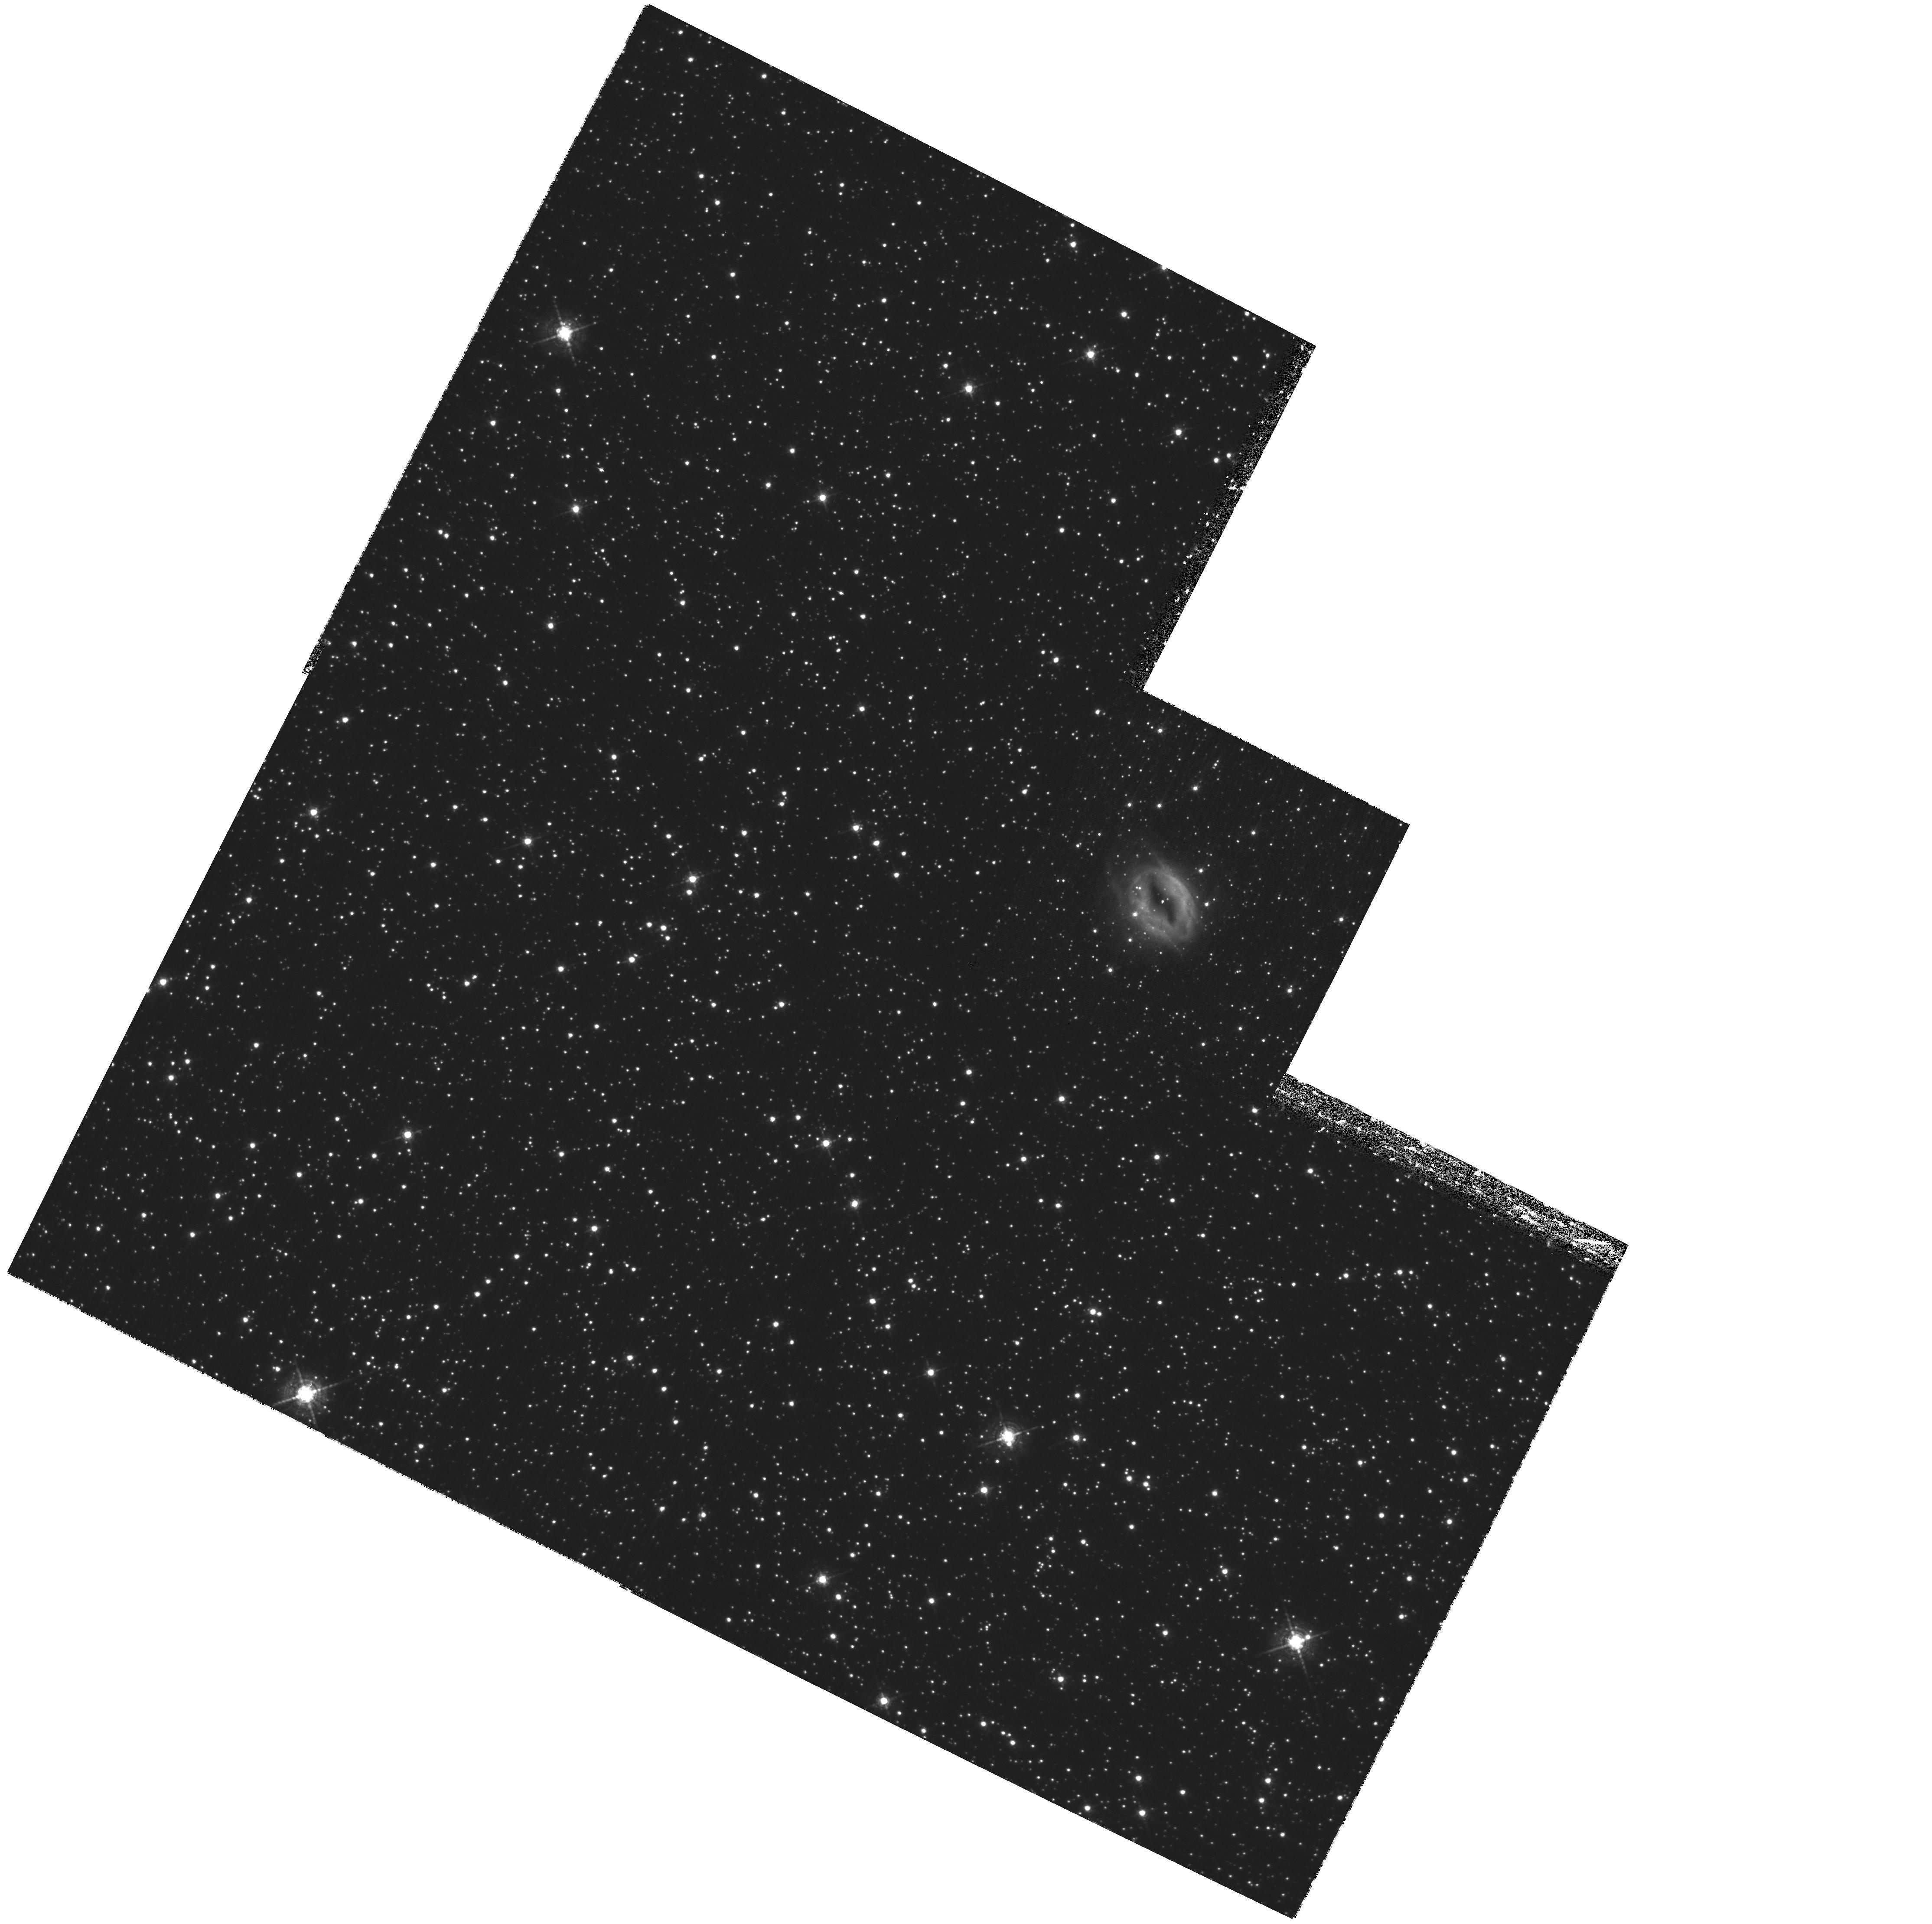
Target: M1-42-REPEAT. Instrument: WFPC2/PC. Filter: F588N. Exposure: 1.7 h. Observation ID: hst_11185_10_wfpc2_pc_f588n_ua2o10

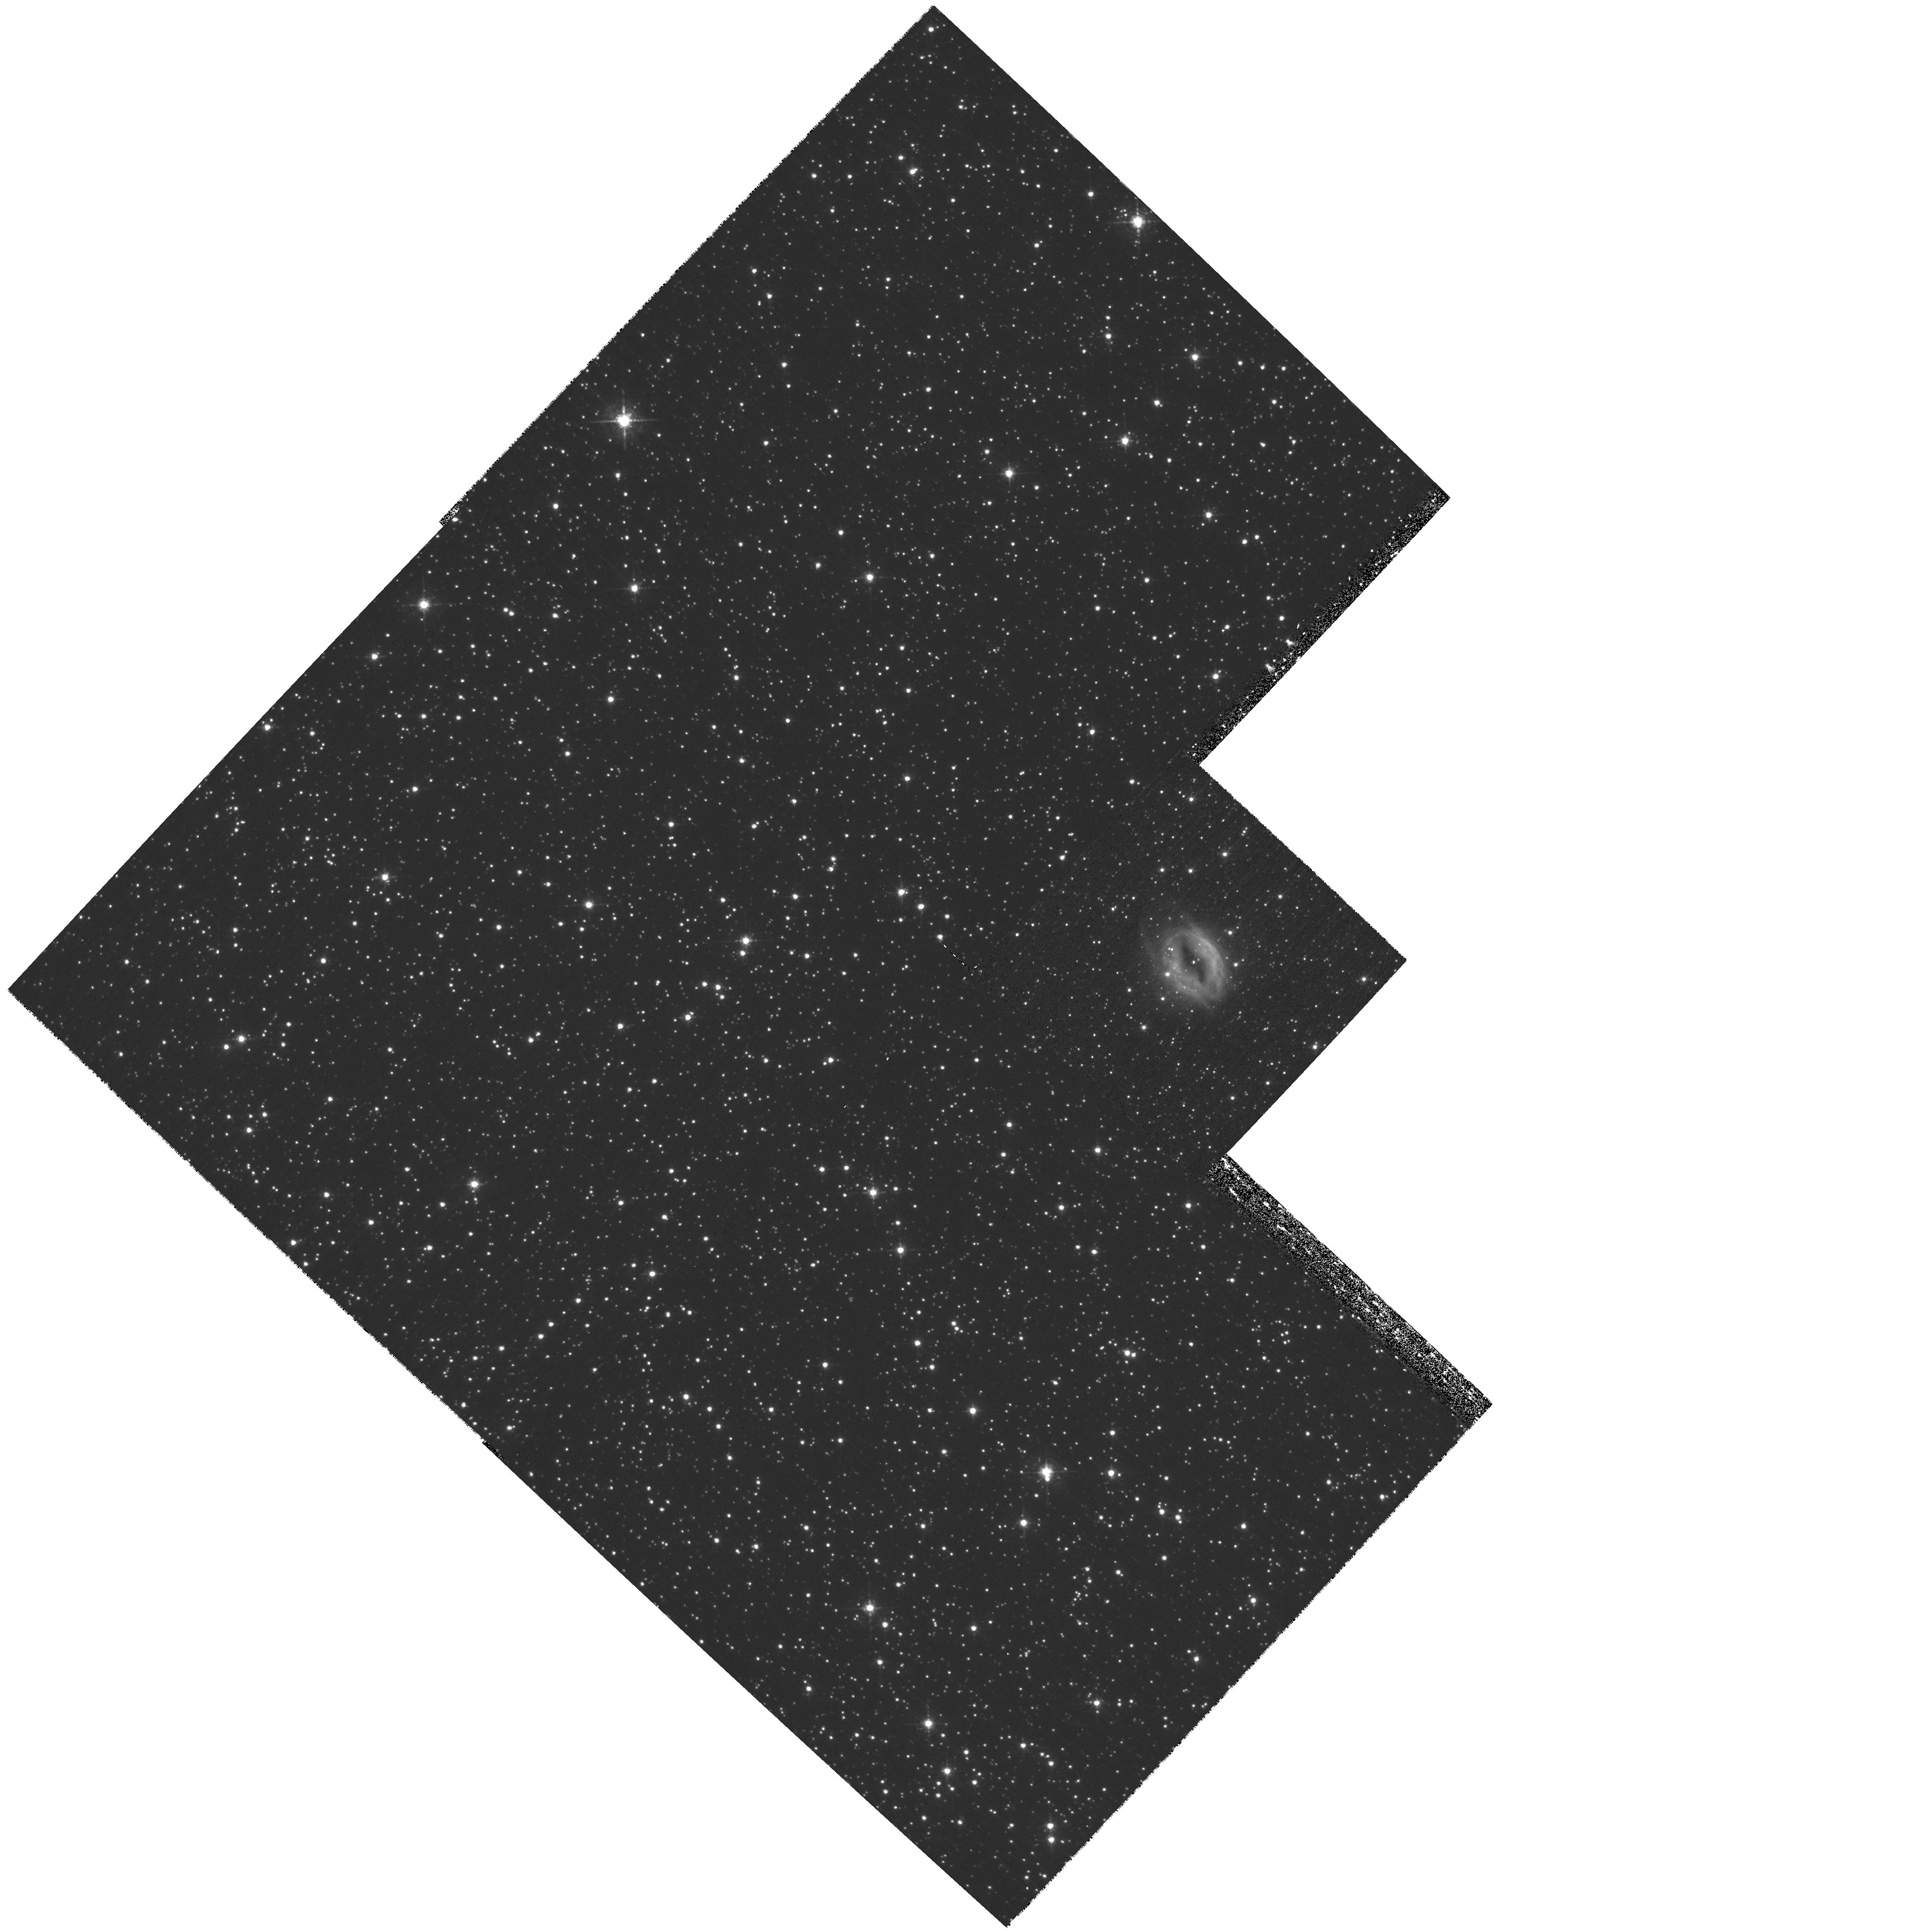
Target: M1-42. Instrument: WFPC2/PC. Filter: F588N. Exposure: 40 min. Observation ID: hst_11185_01_wfpc2_pc_f588n_ua2o01

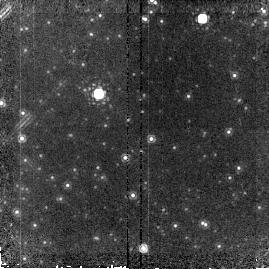
Target: field at RA 272.780°, Dec -28.977°. Instrument: NICMOS/NIC2. Filter: F187N. Exposure: 9 min. Observation ID: na2o02060

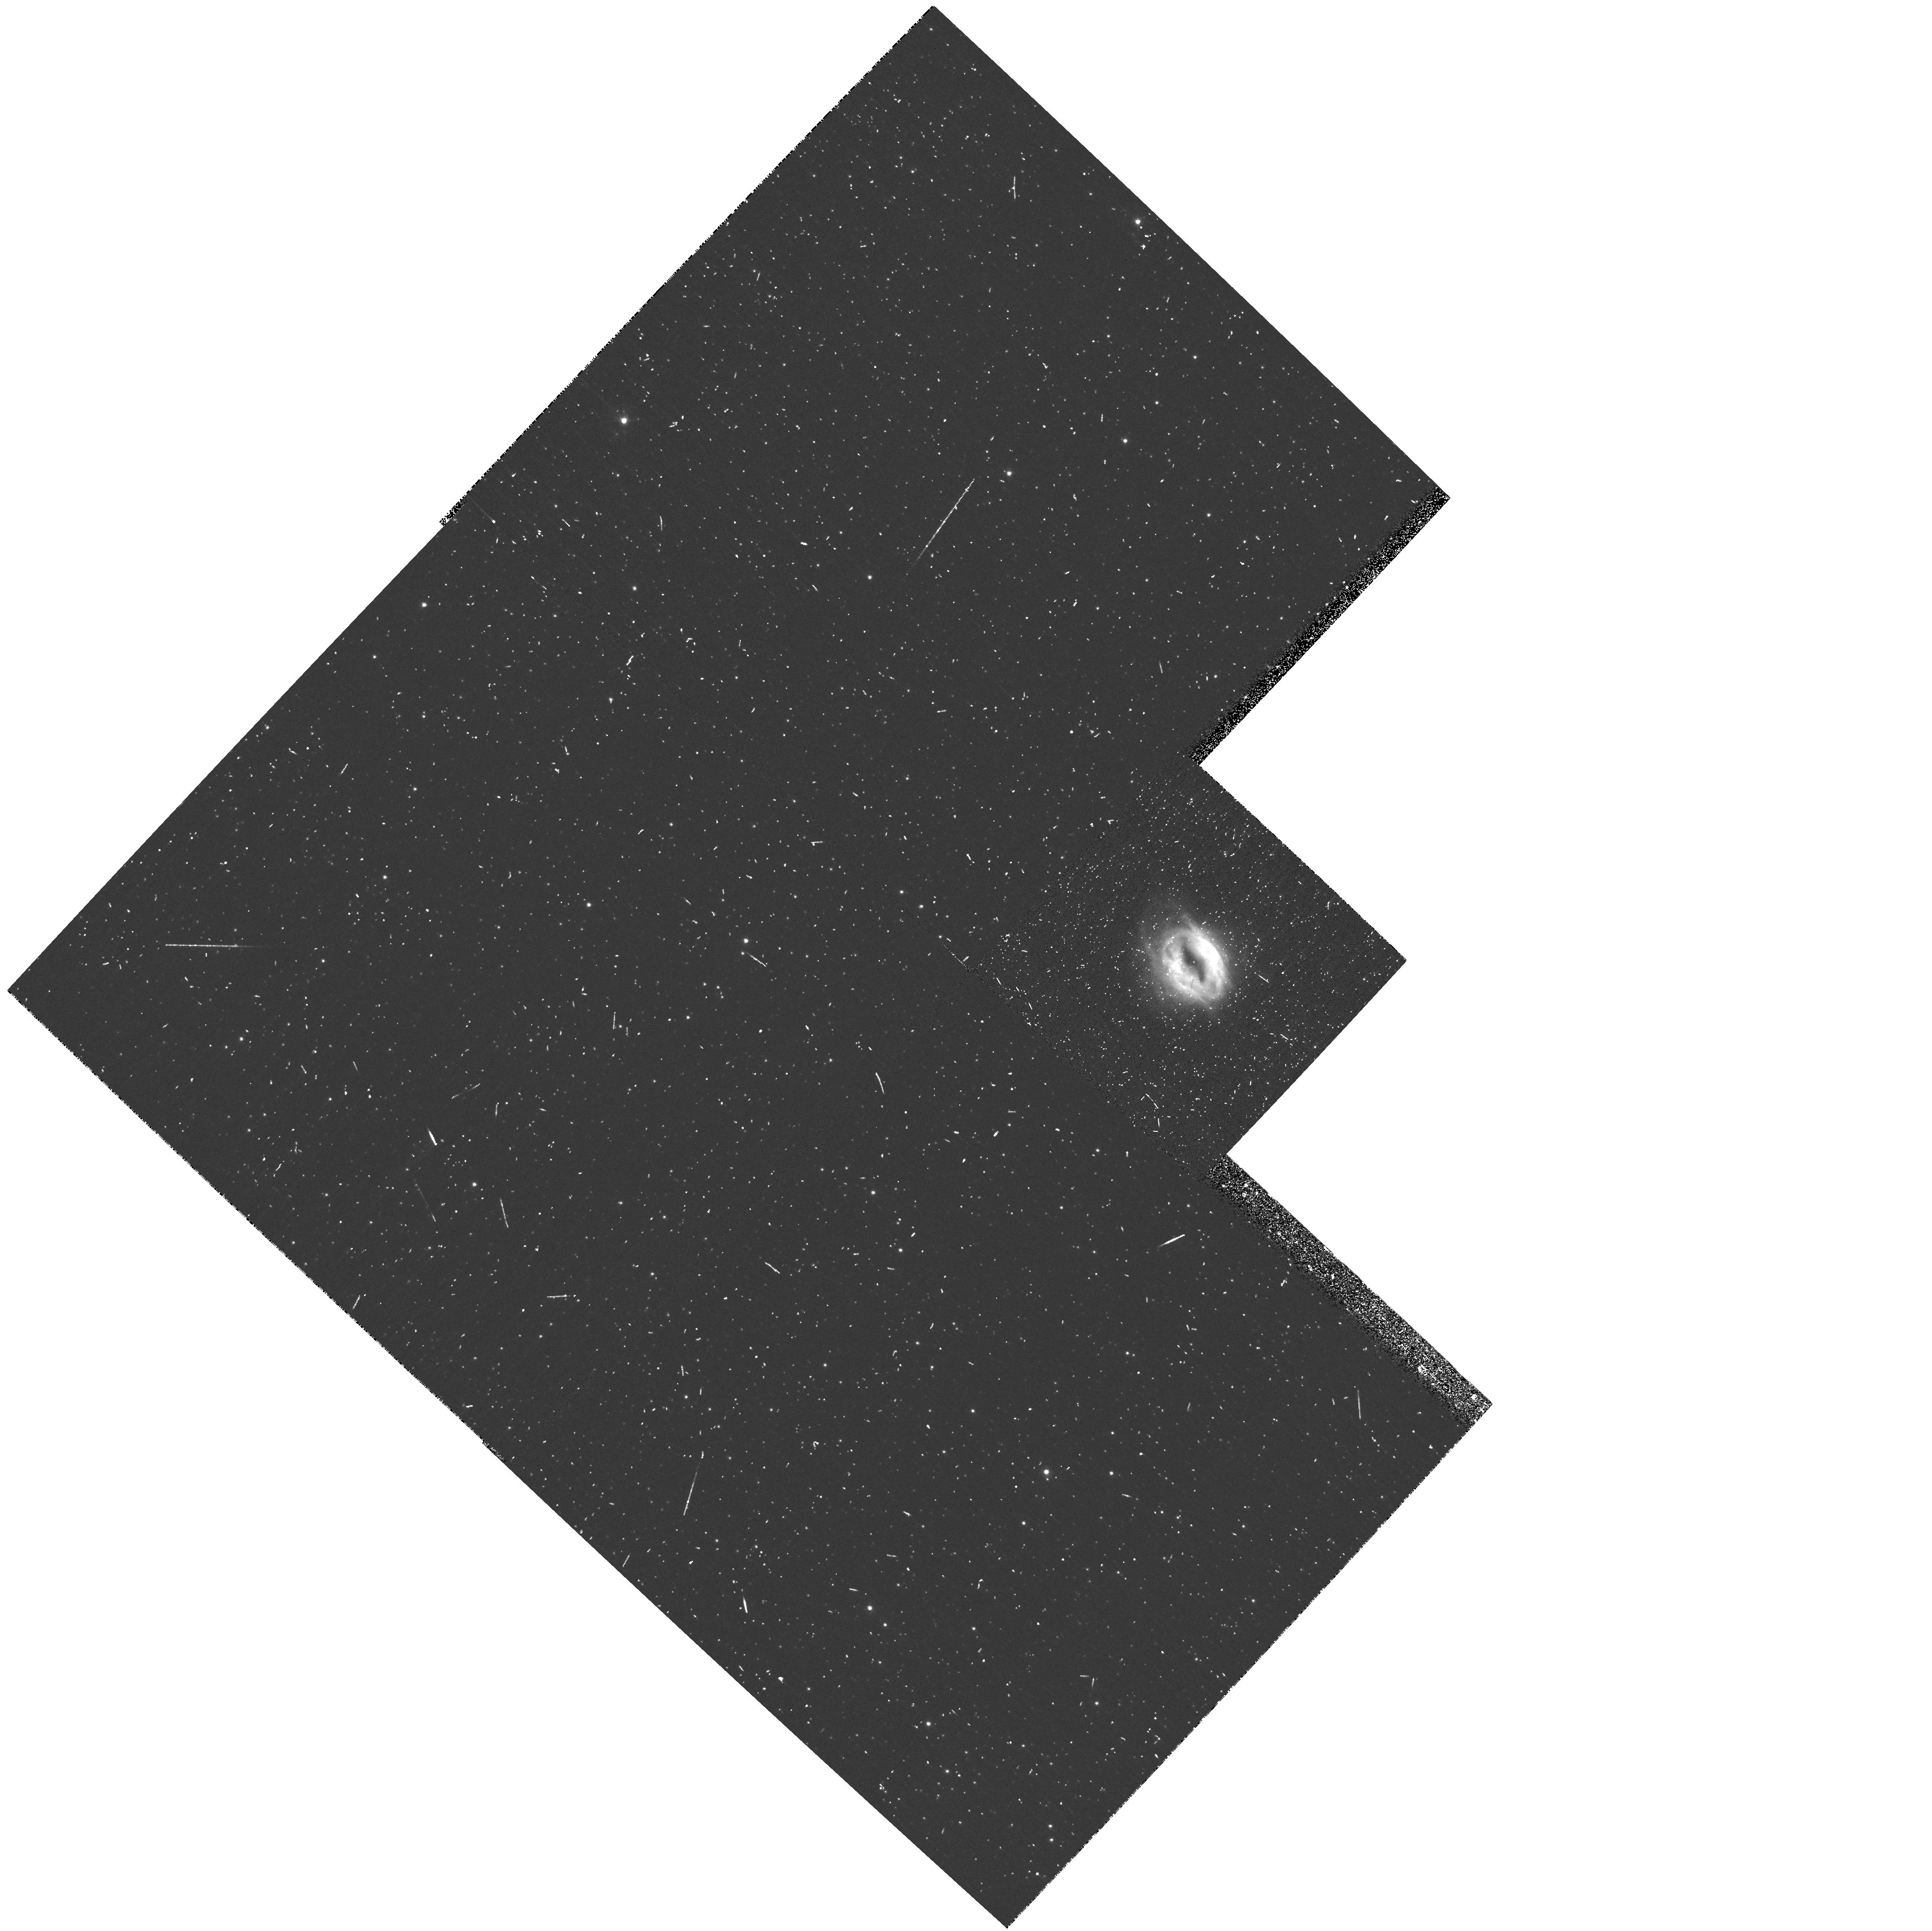
Target: M1-42. Instrument: WFPC2/PC. Filter: F502N. Exposure: 10 min. Observation ID: hst_11185_01_wfpc2_pc_f502n_ua2o01

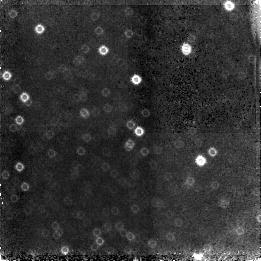
Target: field at RA 272.757°, Dec -28.990°. Instrument: NICMOS/NIC3. Filter: F108N. Exposure: 8 min. Observation ID: na2o020a0

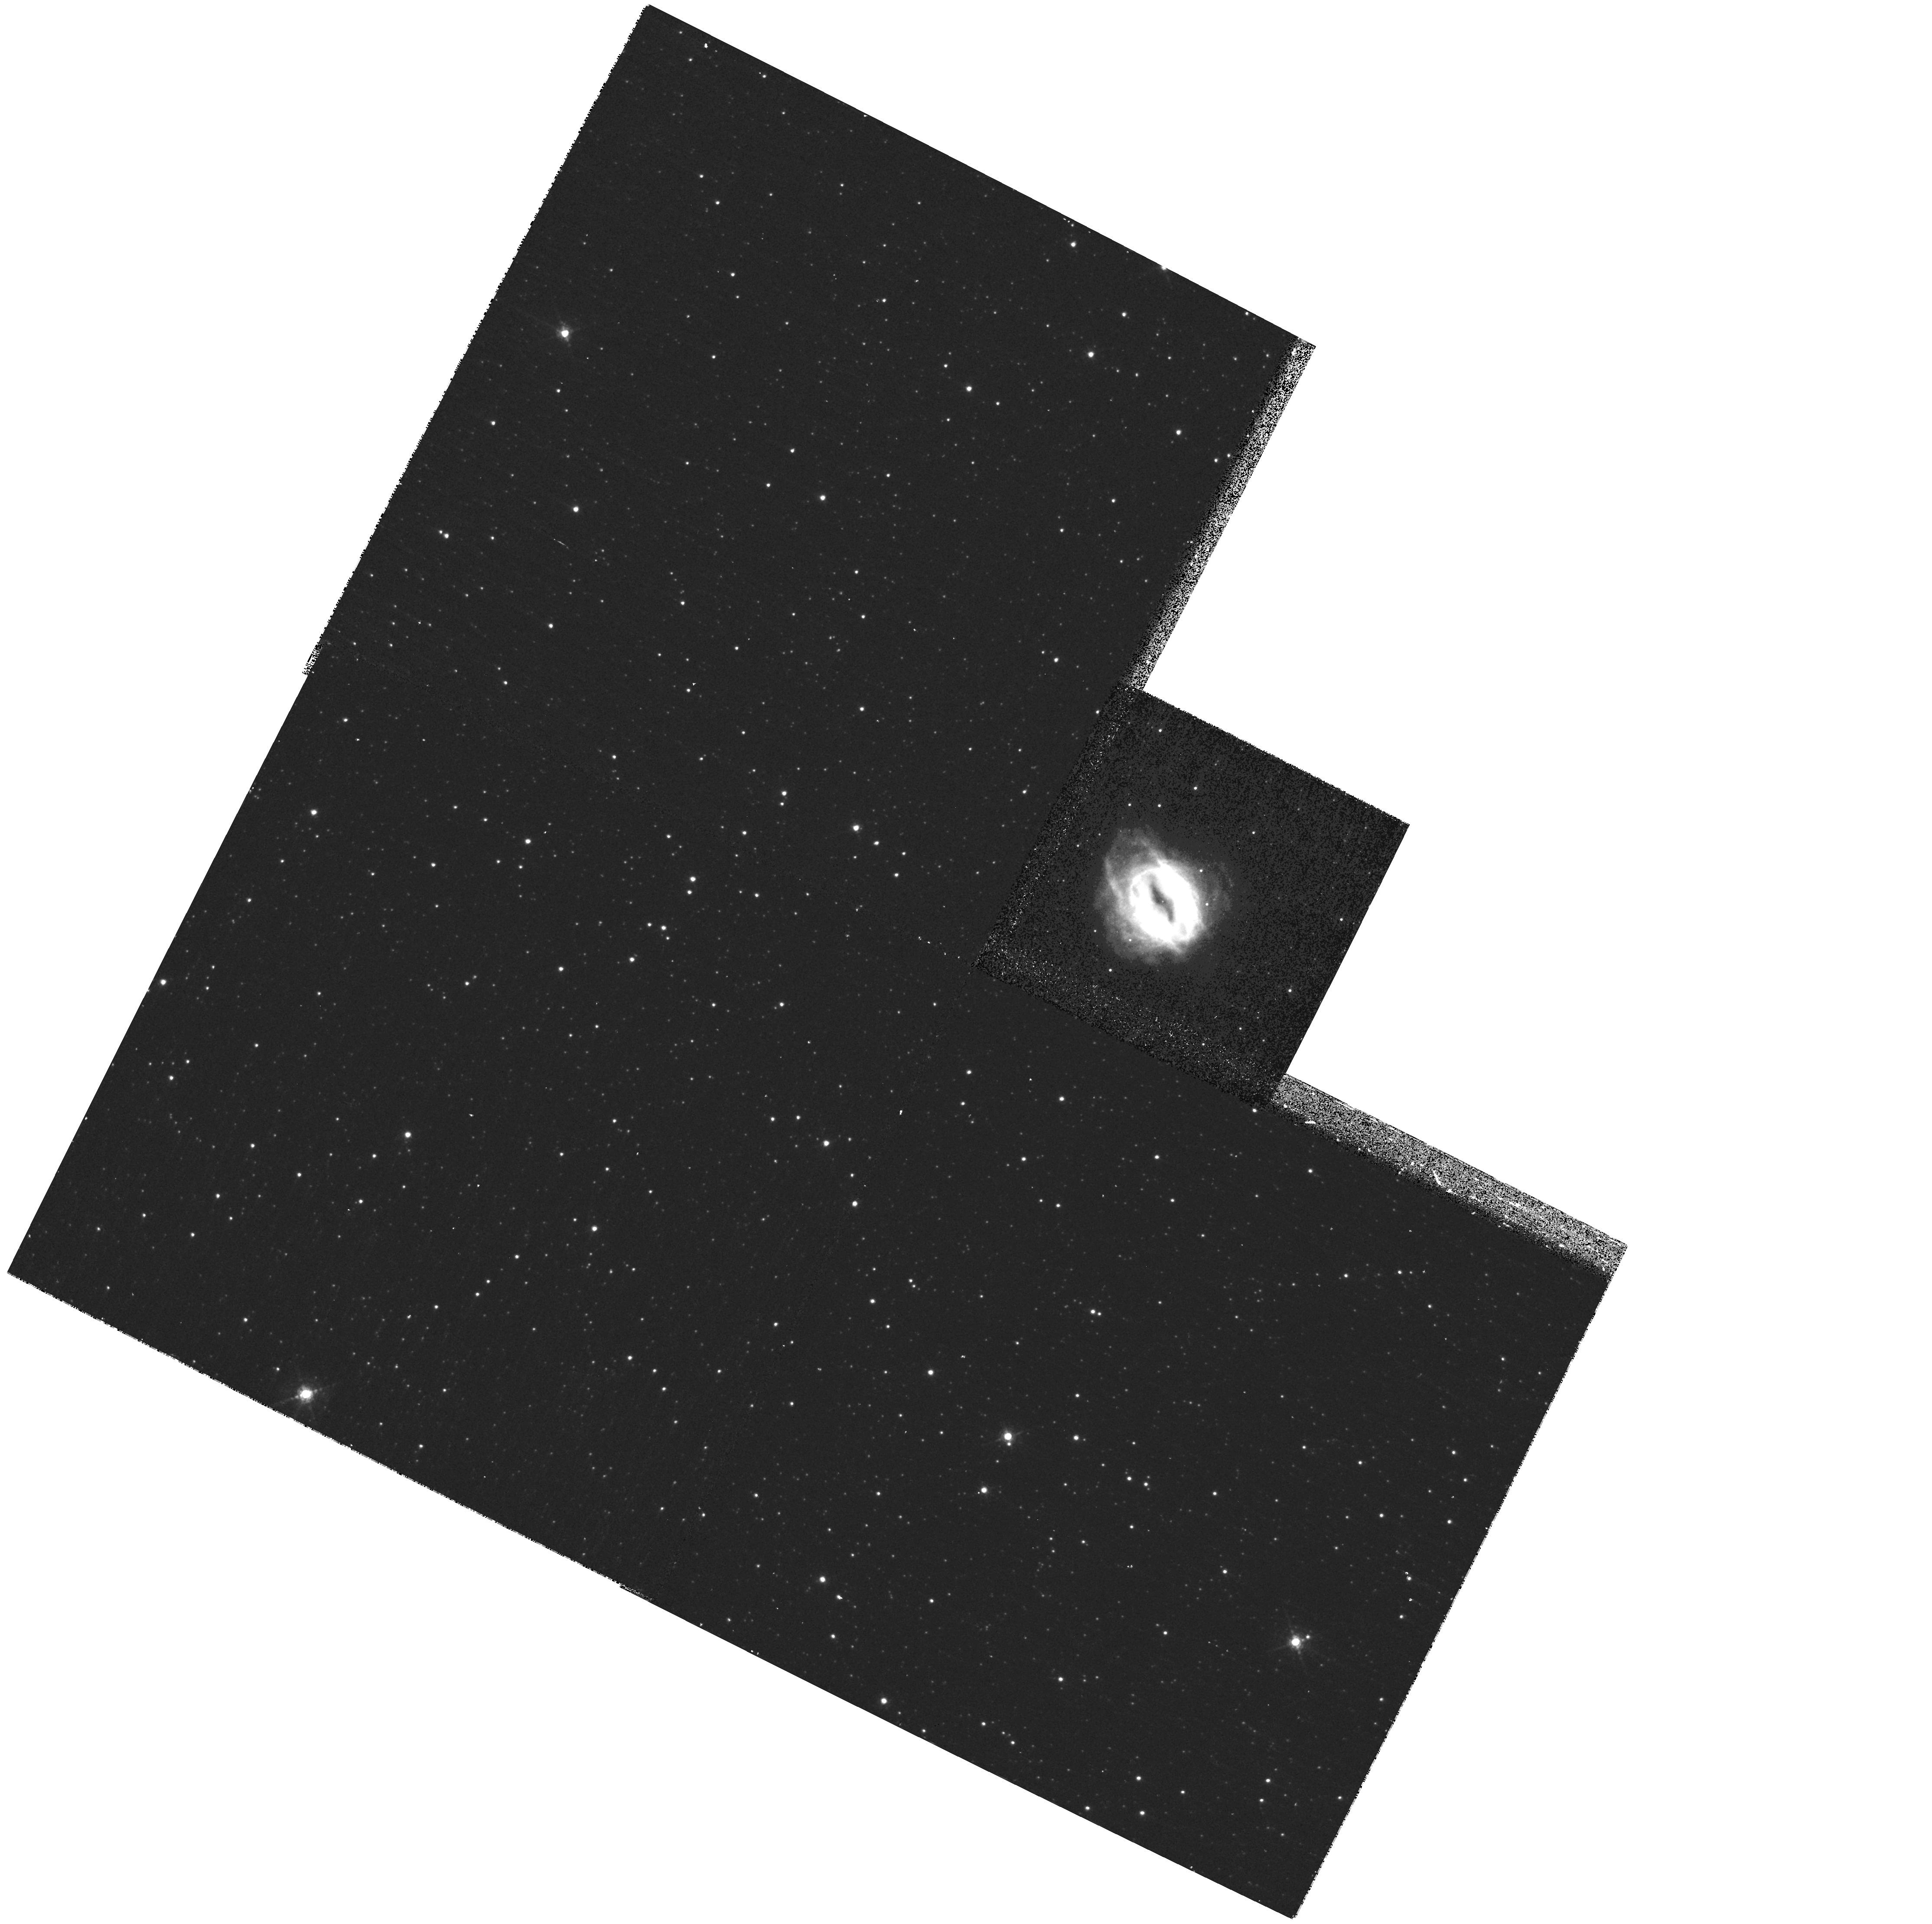
Target: M1-42-REPEAT. Instrument: WFPC2/PC. Filter: F656N. Exposure: 10 min. Observation ID: hst_11185_10_wfpc2_pc_f656n_ua2o10

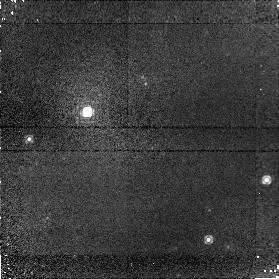
Target: M1-42-REPEAT. Instrument: NICMOS/NIC1. Filter: F113N. Exposure: 8 min. Observation ID: na2o020b0

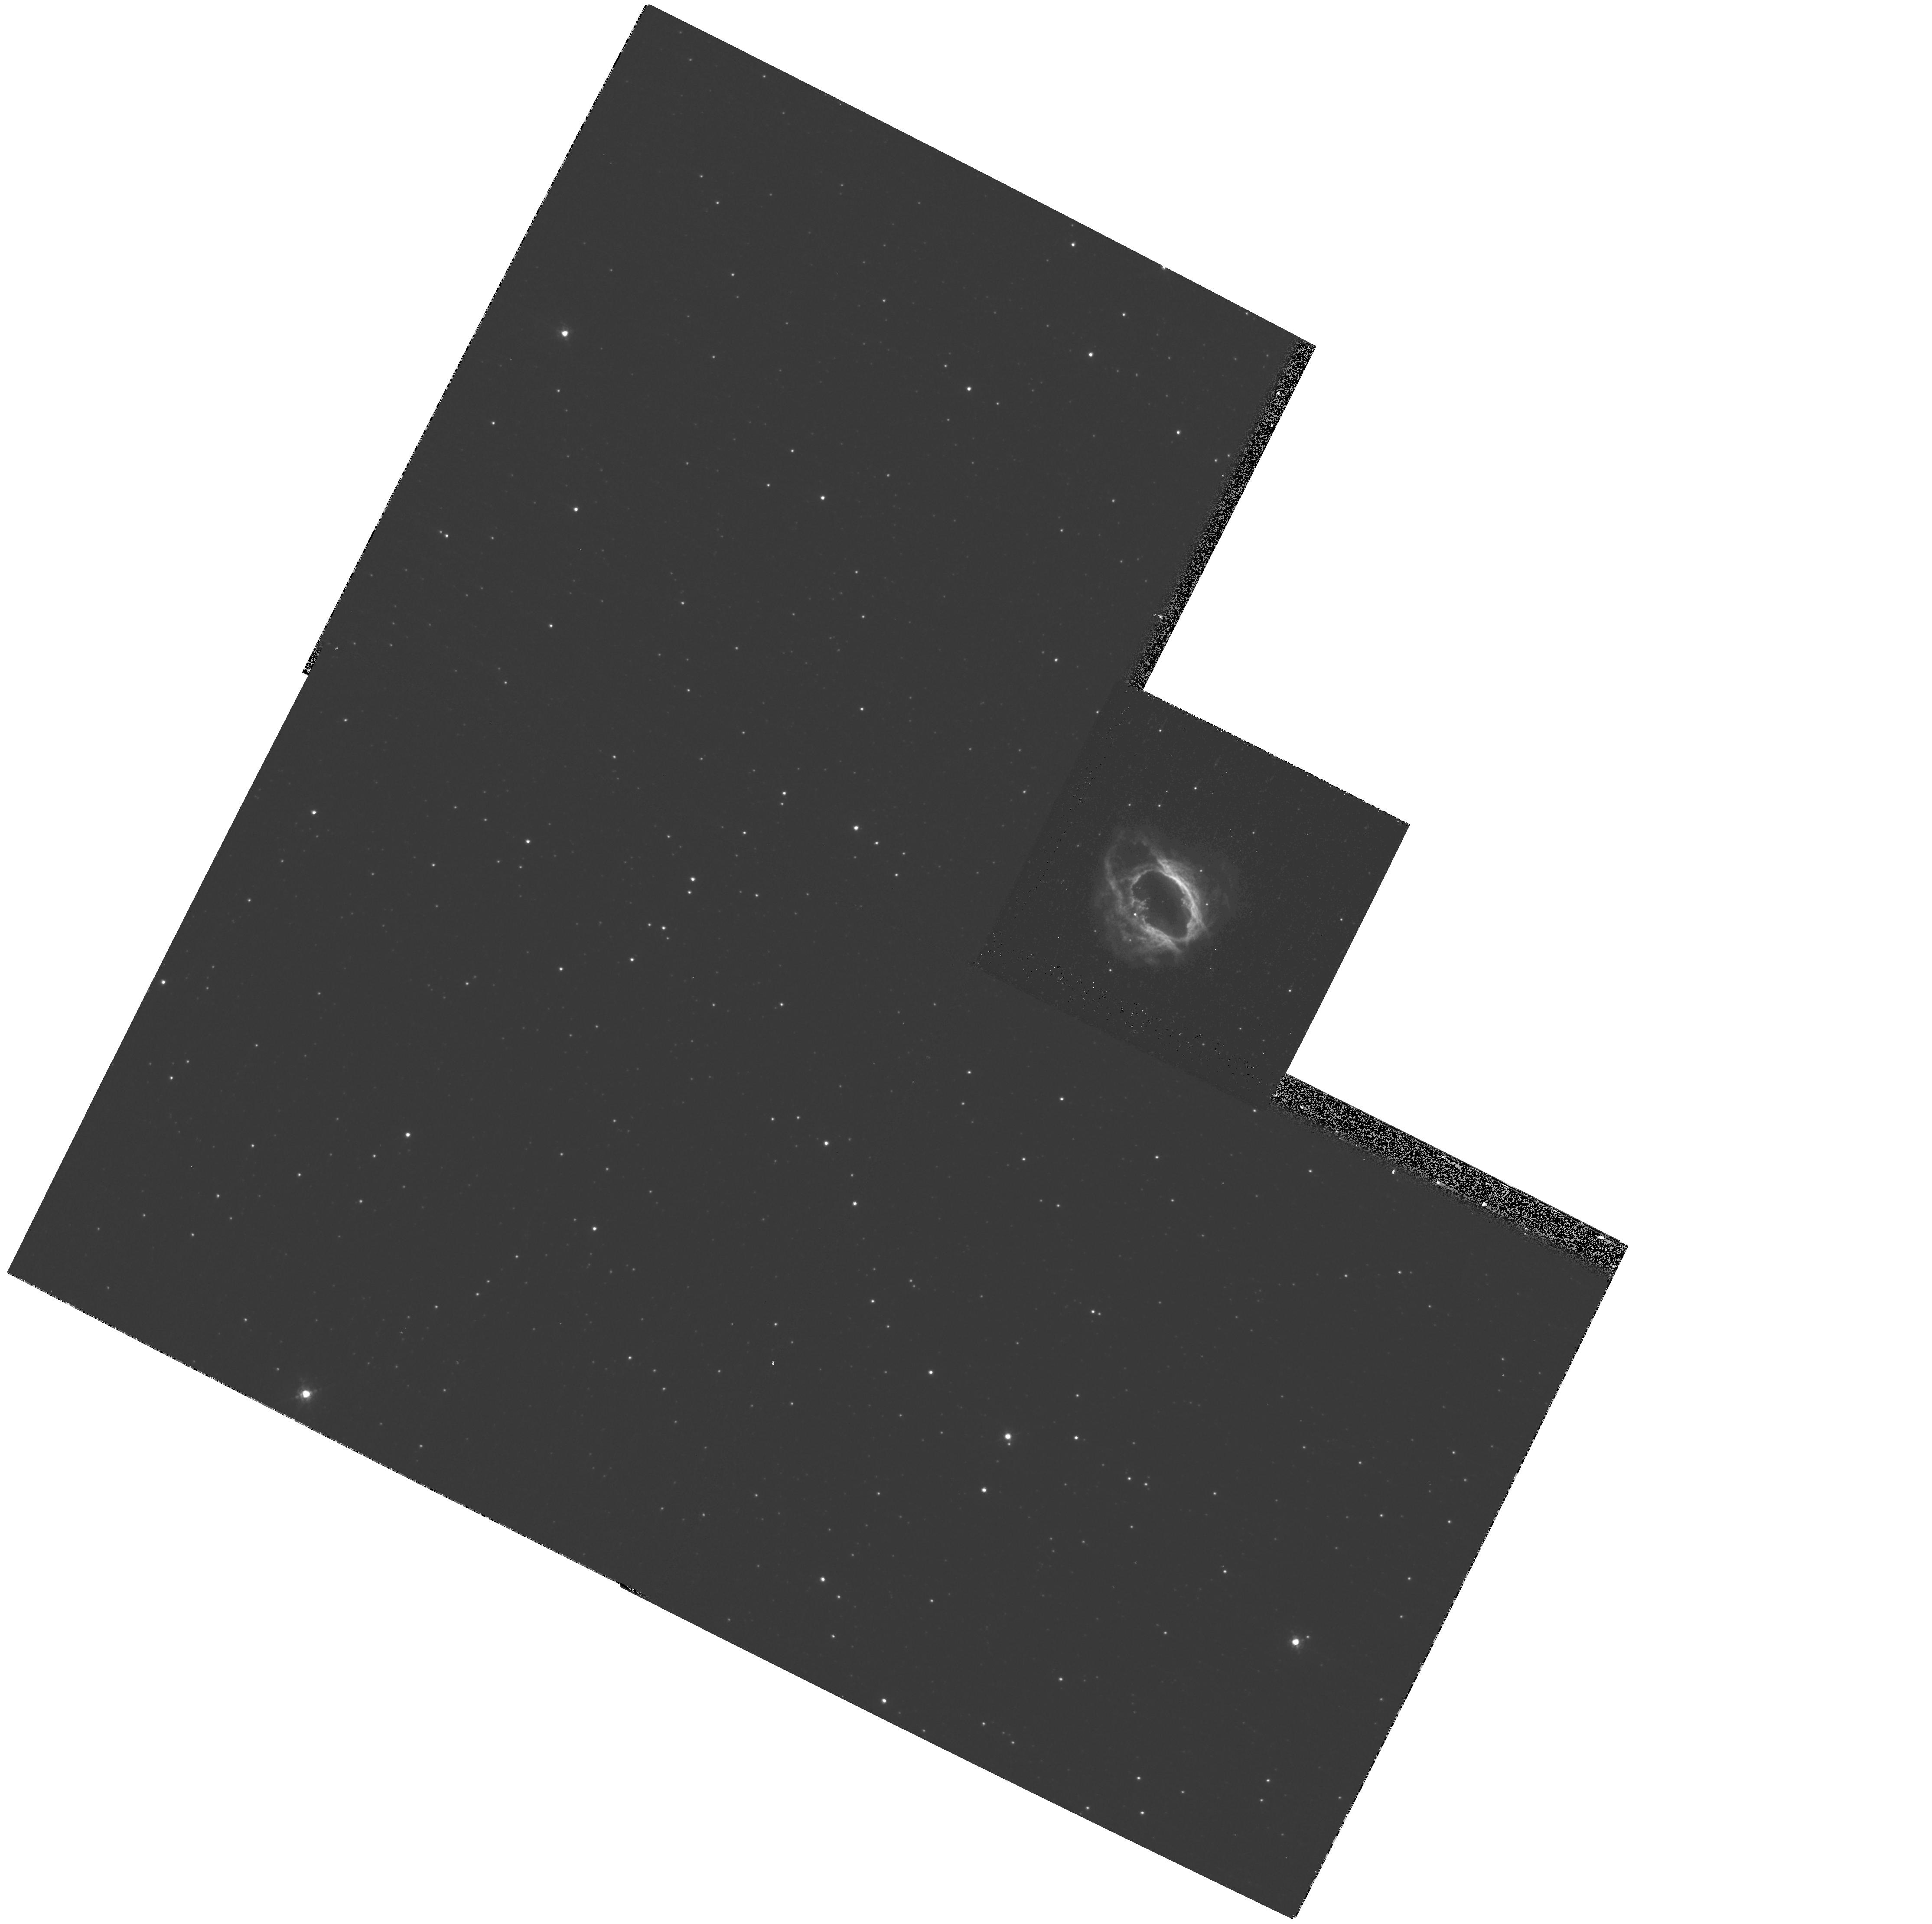
Target: M1-42-REPEAT. Instrument: WFPC2/PC. Filter: F658N. Exposure: 5 min. Observation ID: hst_11185_10_wfpc2_pc_f658n_ua2o10

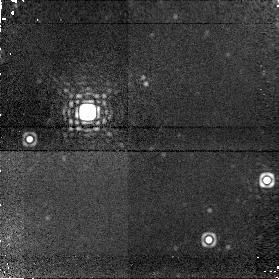
Target: M1-42-REPEAT. Instrument: NICMOS/NIC1. Filter: F190N. Exposure: 9 min. Observation ID: na2o02070

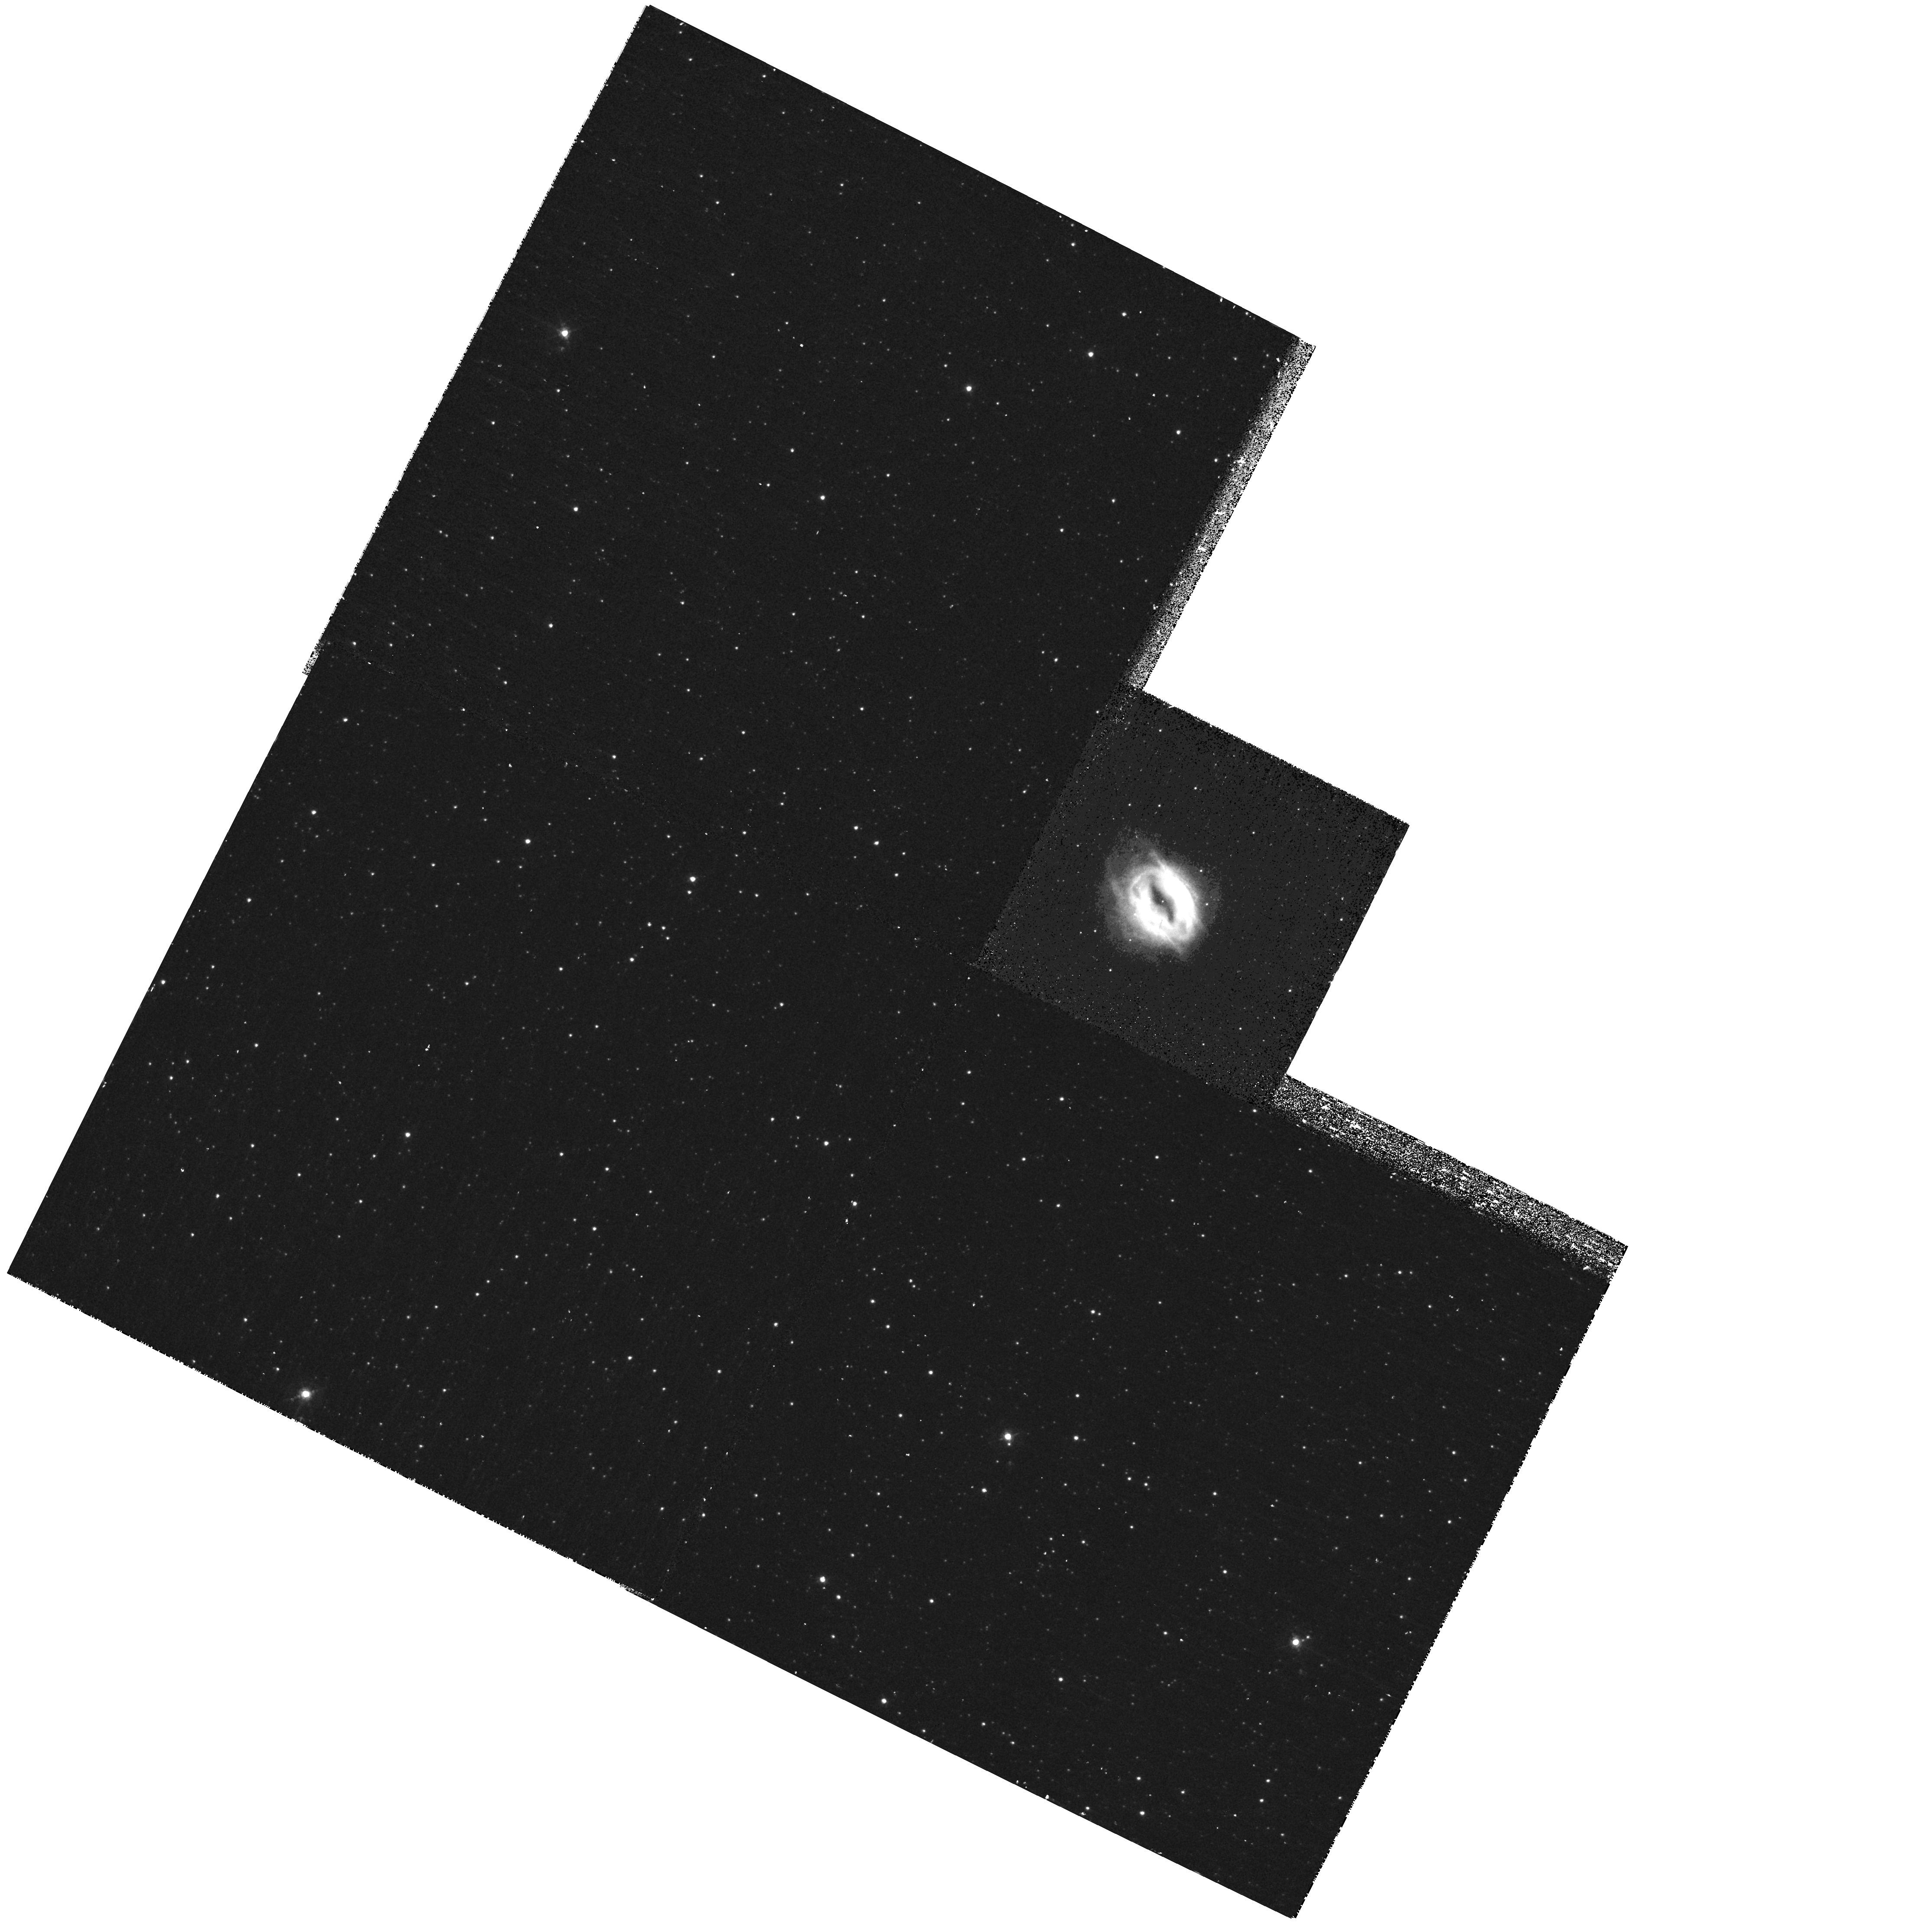
Target: M1-42-REPEAT. Instrument: WFPC2/PC. Filter: F502N. Exposure: 20 min. Observation ID: hst_11185_10_wfpc2_pc_f502n_ua2o10

Search for H-poor/He-rich Inclusions and a Solution to the Abundance, Temperature Problems (PI: Rubin, Robert H.)

Our recent abundance survey of a large sample of Galactic planetary nebulae (PNe) has led to the discovery of a group of super-metal-rich nebulae whose spectra are characterized by prominent optical recombination lines (ORLs) from C, N, O, & Ne ions and a large Balmer discontinuity jump. The heavy element abundances derived from ORLs for several PNe are more than an order of magnitude higher than those derived from the traditional method based on collisionally excited lines (CELs), while the Balmer jump yields electron temperatures (Te) significantly lower than values derived from the [O III] 5007/4363 CEL line ratio. A proposition that aspires to explain both the nebular abundance and Te problems is one according to which these nebulae contain (at least) two distinct emission regions - one of "normal" Te (~ 10000 K) and chemical composition (~solar) and another of very low Te that is H-deficient, thus having high helium and metal abundances relative to hydrogen. The latter component emits strong He and heavy element ORLs but essentially no CELs. The consistent picture that emerges from fitting a 2-component photoionization model to the spectroscopic data is that the H-poor component is in high-density inclusions, which provide only a minor fraction of the total nebular mass. We propose to directly detect these inclusions in the planetary nebula M 1-42 using WFPC2 (PC) to make a high spatial resolution image in the He I 5876 A ORL and ratio it to Halpha. With NICMOS (NIC1), we plan to observe the He I 10830 A line, which is substantially collisionally excited, along with Palpha 18760 A. The ratio image of He I 10830 to Palpha is expected to be less likely to show the inclusions, thus serving as an important control to the optical imaging. M 1-42 is one of the most extreme cases of the abundance and Te problem; it is reasonably bright and compact. This program has the potential to resolve a serious challenge to our current understanding of nebular astrophysics.